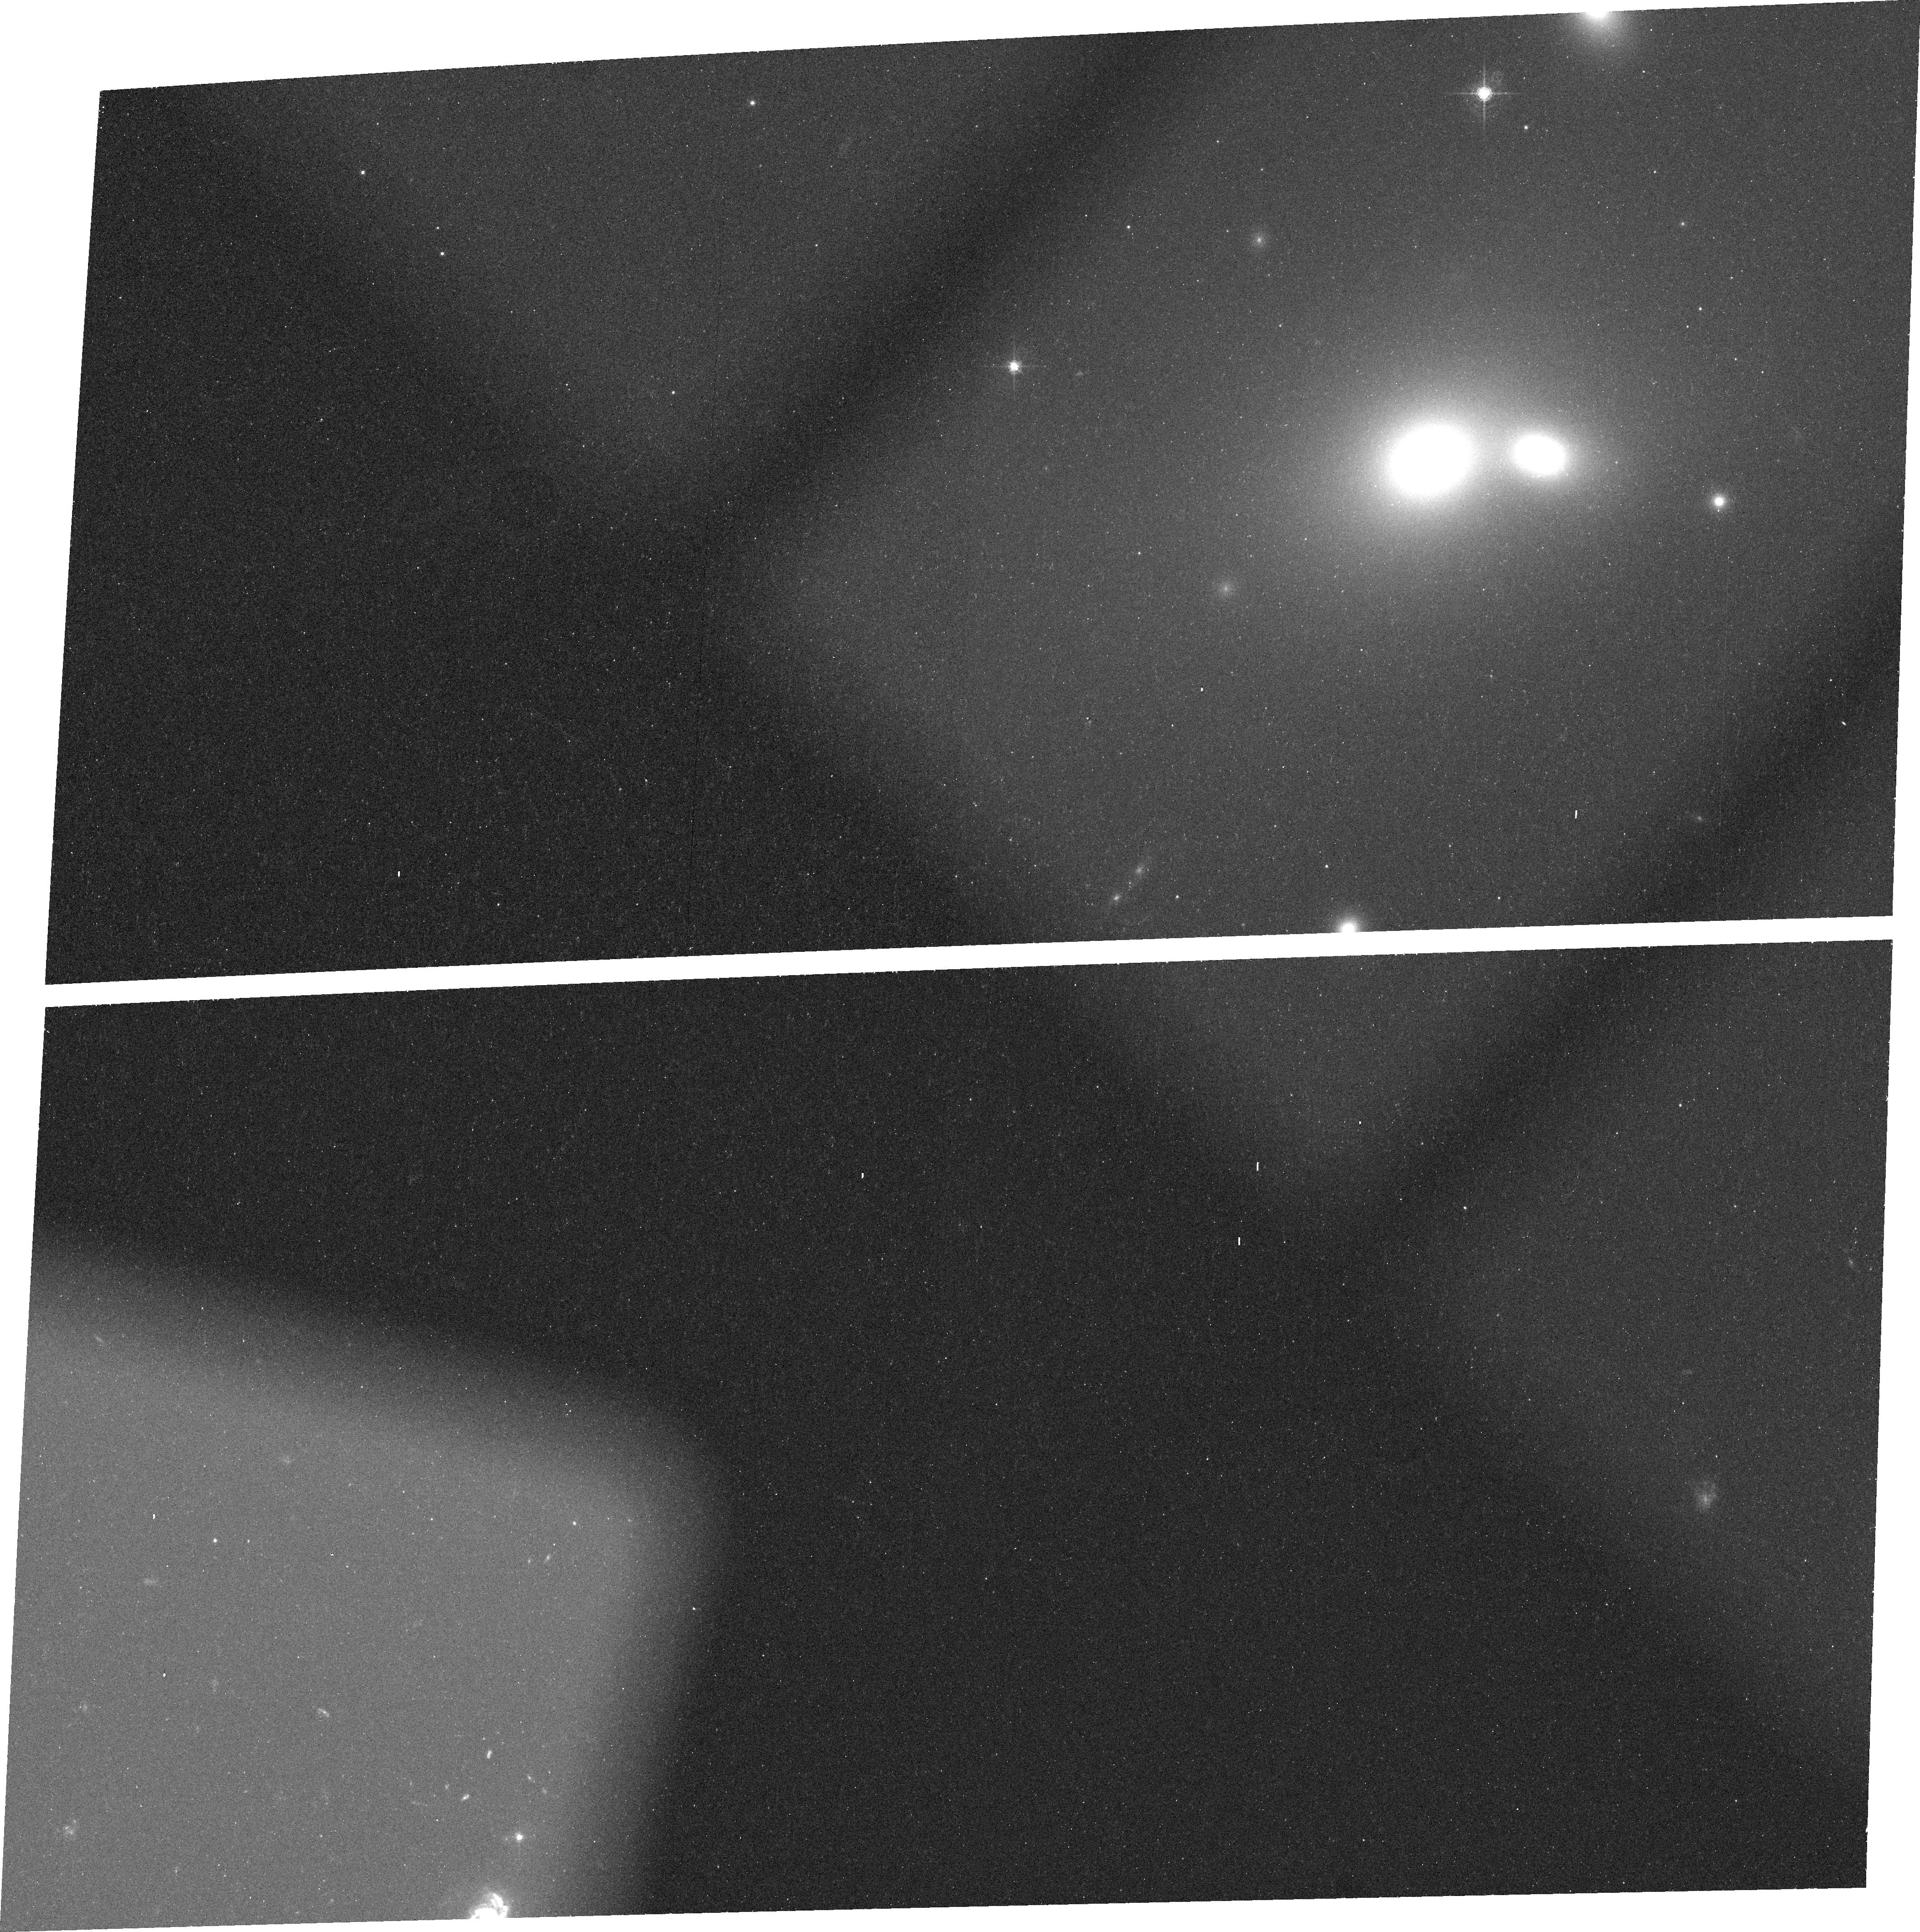
Target: NGC7720. Instrument: ACS/WFC. Filter: FR656N. Exposure: 25 min. Observation ID: j8ot01010

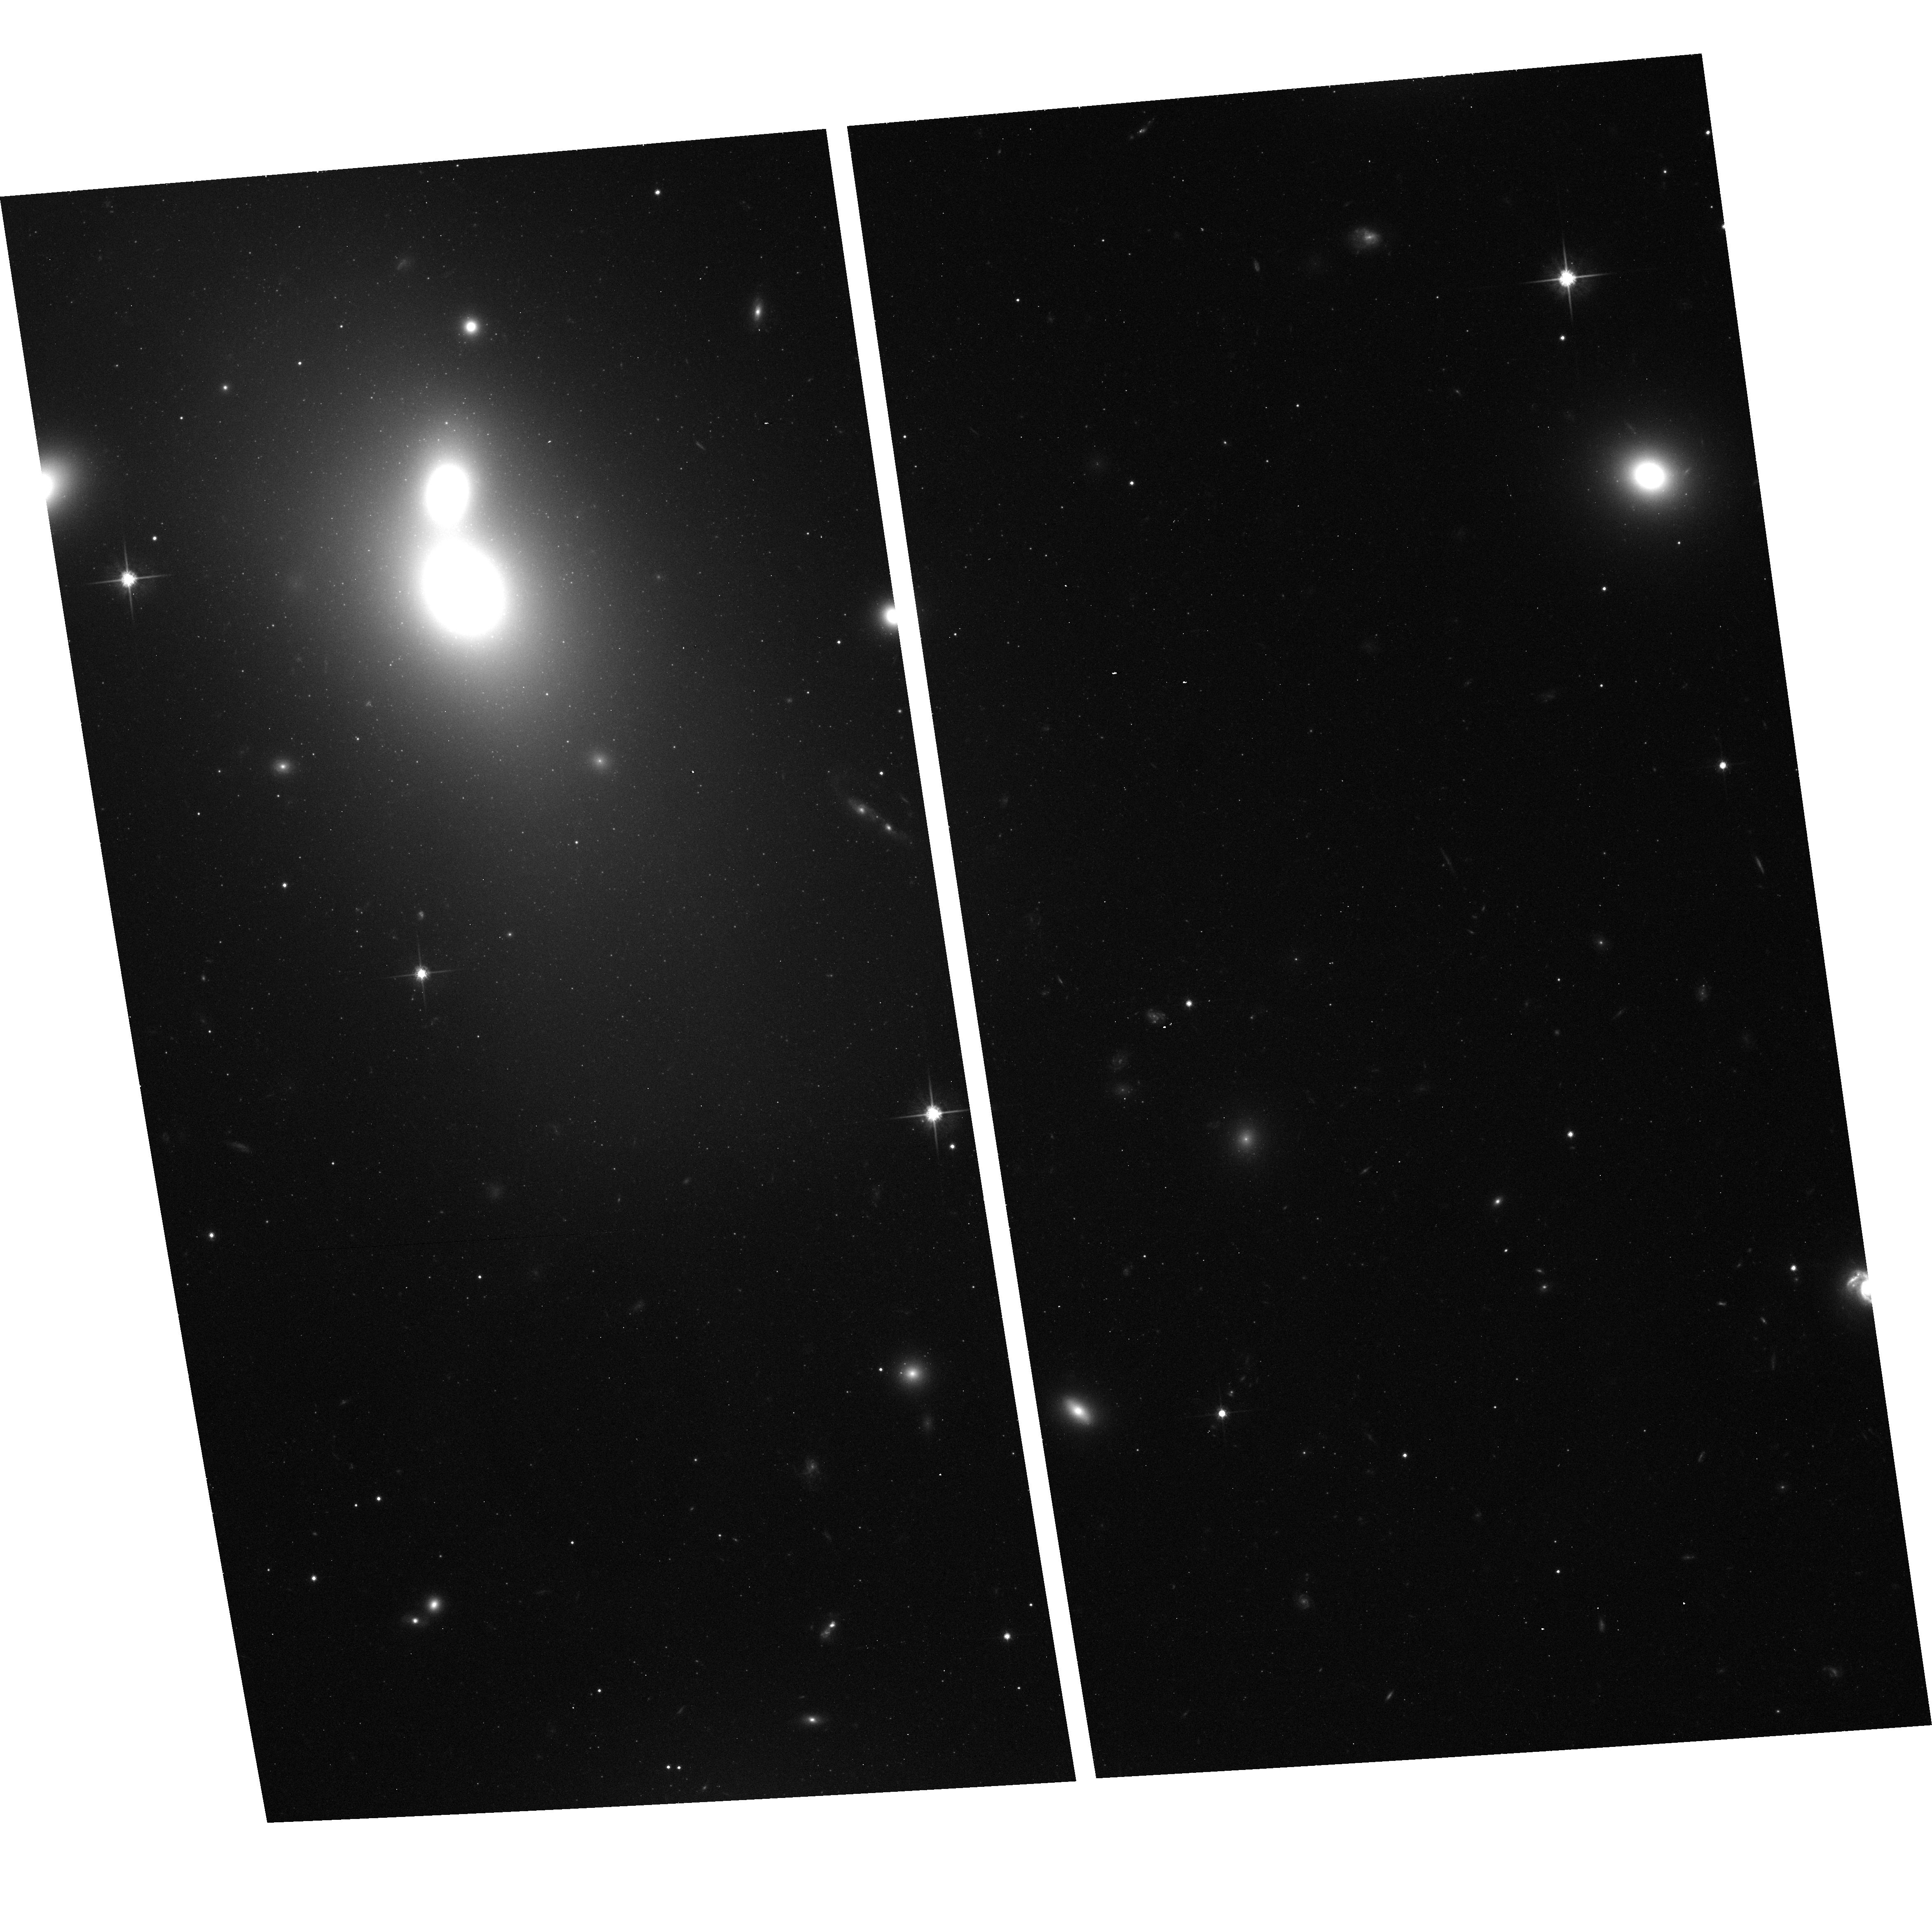
Target: NGC7720. Instrument: ACS/WFC. Filter: F814W. Exposure: 12 min. Observation ID: hst_9986_01_acs_wfc_f814w_j8ot01

Massive Black Holes in Early Type Galaxies (PI: Ford, Holland)

This program is a continuation of the Cycle 11 ACS/GTO program 9293. Recently, a nearly perfect relation has been recognized between the masses of the black holes (for 3x10^6 Msun < M_BH < 3x10^9 Msun) at the centers of galaxies and the velocity dispersions of their bulges. However, uncertainties over the exact slope of the correlation still remain, and it is not known if such a relation extends to black holes of lower and higher masses. The discovery of small (r ~ a few hundred pc), well defined, dust and gas disks in the nuclei of some active elliptical galaxies opened a new avenue for measuring central mass distributions. When ionized gas is present, a small number of high spatial resolution (e.g. STIS) spectra are sufficient to characterize the disk dynamics and the galaxy's central mass (e.g., M87, M81, NGC 4374). We propose to use STIS spectroscopy to measure black hole masses, using gas dynamics, in the centers of several brightest cluster galaxies (BCGs), 2 nearby galaxies with low velocity dispersions, and a number of elliptical galaxies known to harbor small nuclear dust disks. The proposed targets encompass a wide range of black hole masses, allowing us to fully examine the M_BH - sigma relationship. In Cycle 11, we obtained H-alpha and continuum images of most of the targets to fully characterize their gaseous and dust morphologies as well as their core stellar surface profile. In Cycle 12, we complete the imaging and perform STIS spectroscopy of the best candidates.